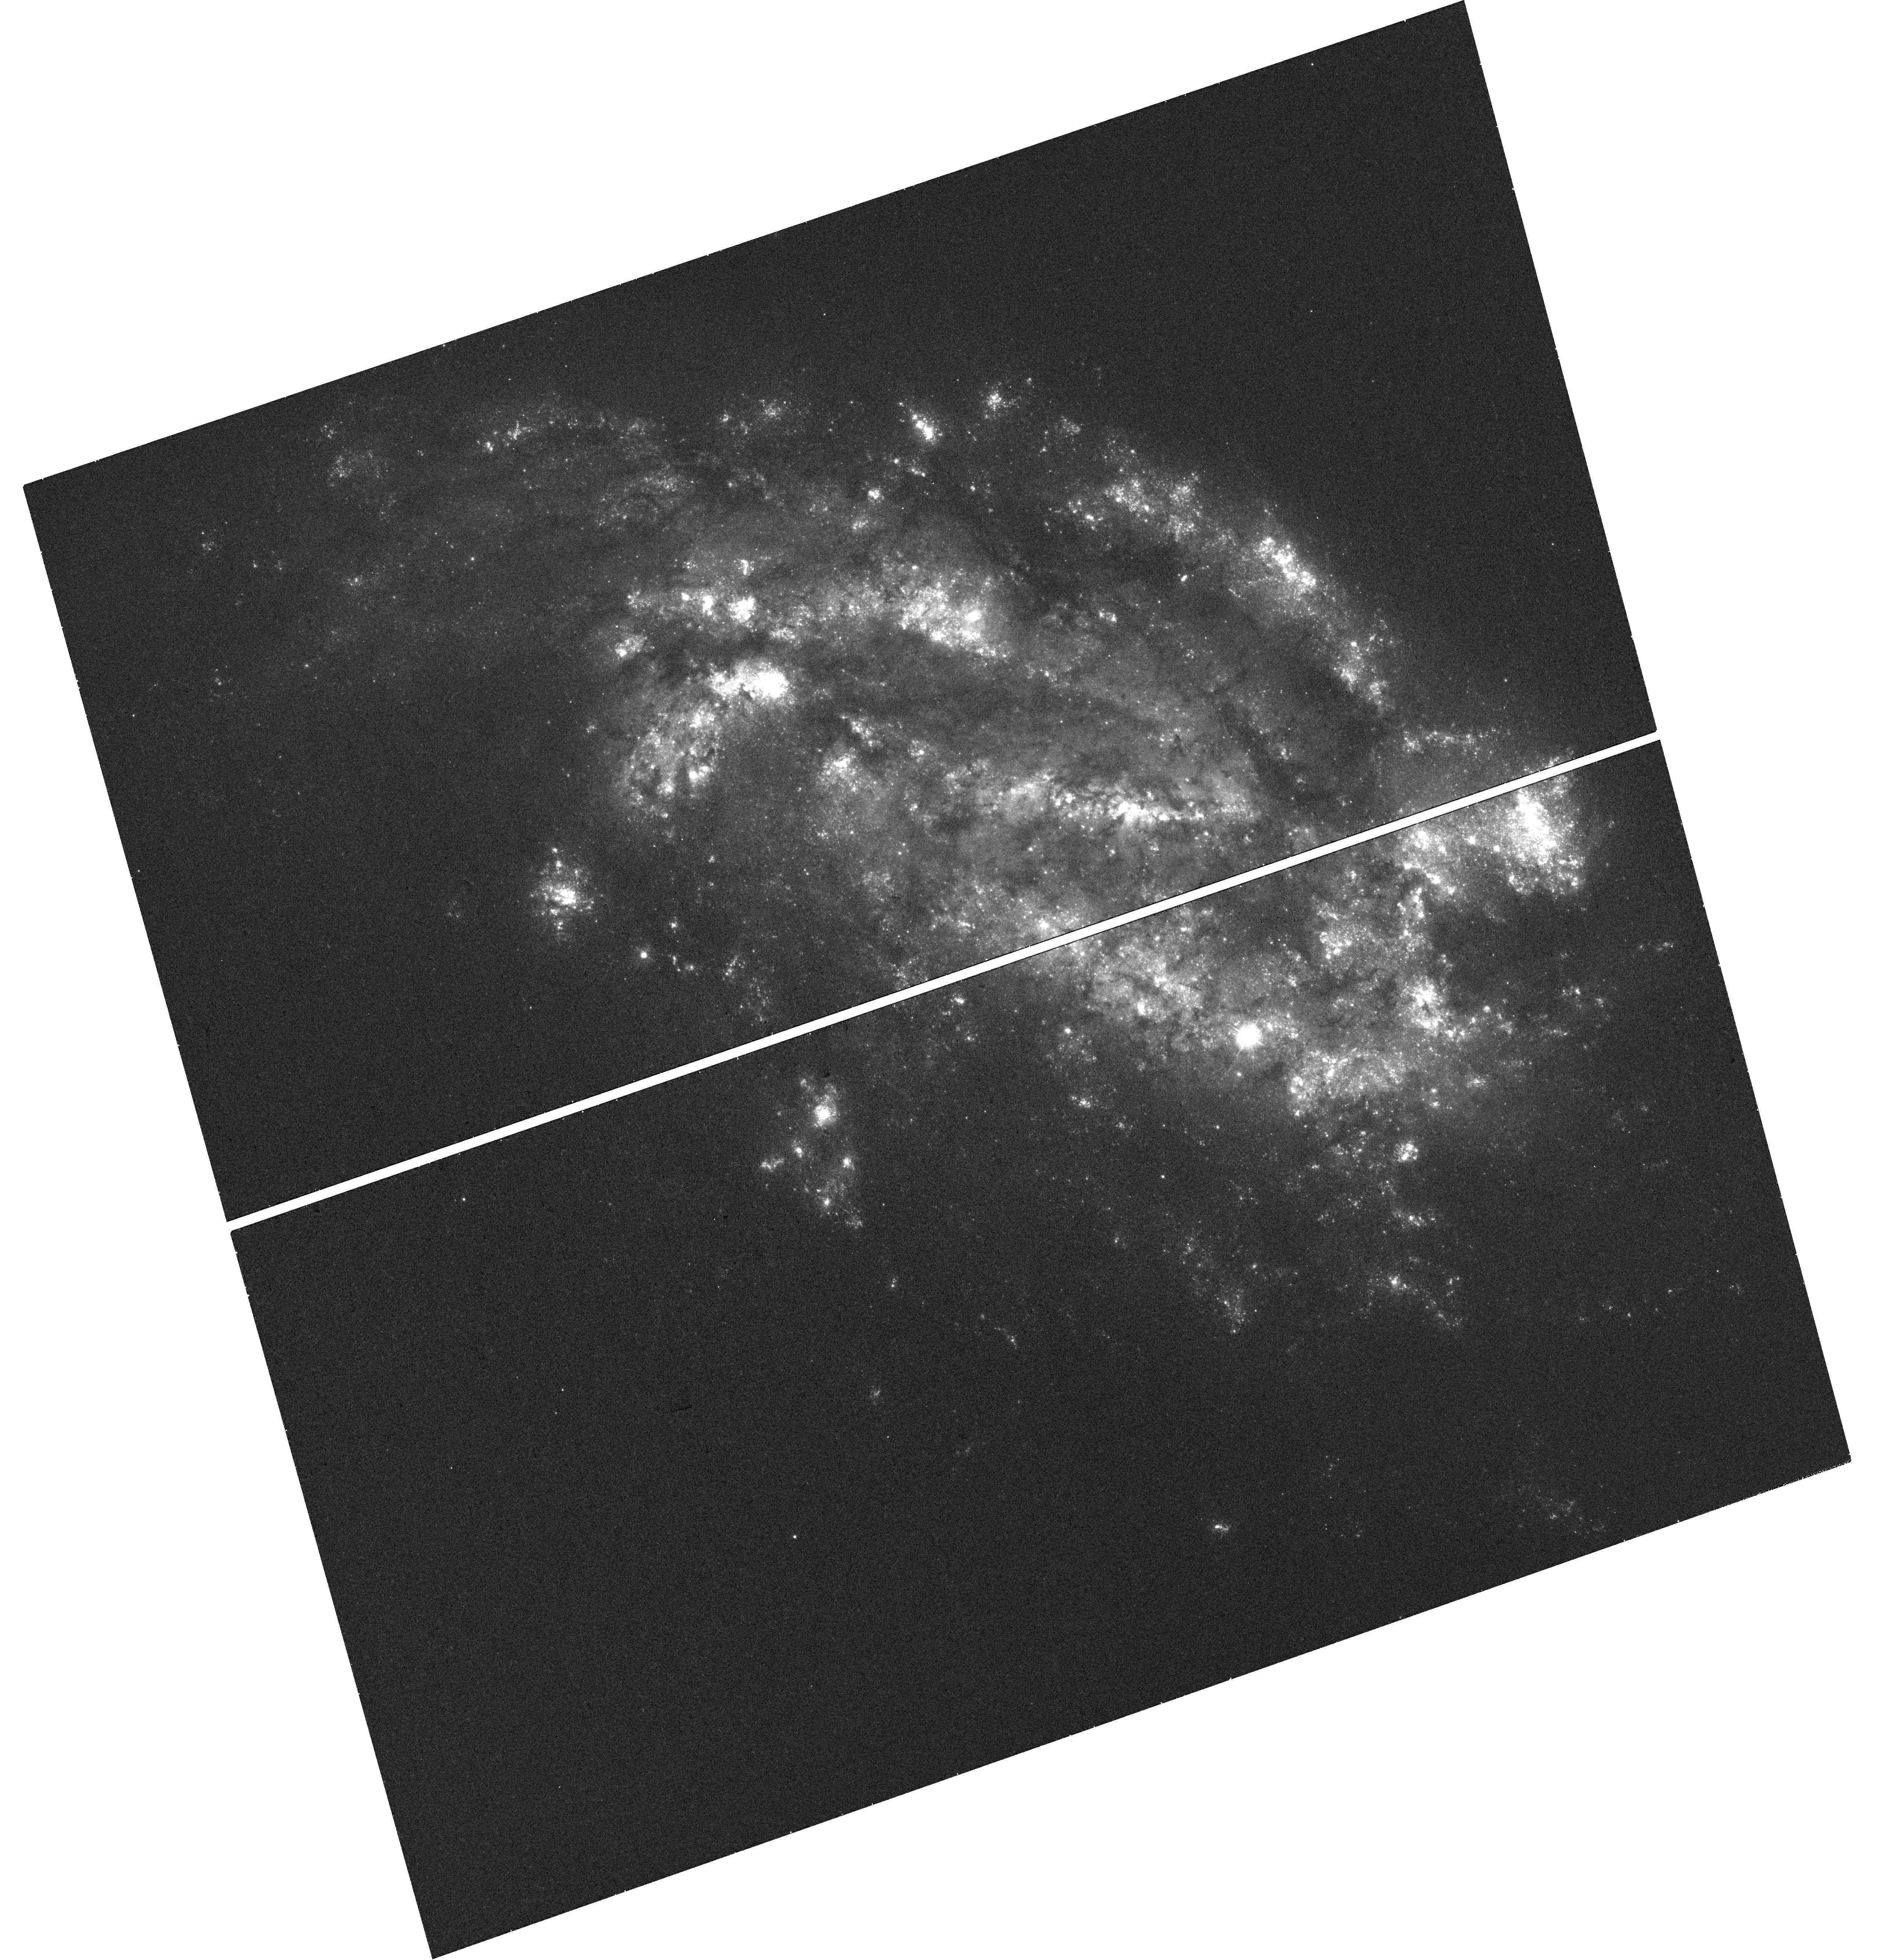
Target: SN-2009IB
Instrument: WFC3/UVIS
Filter: F336W
Exposure: 18 min
Observation ID: hst_14253_01_wfc3_uvis_f336w_icxd01

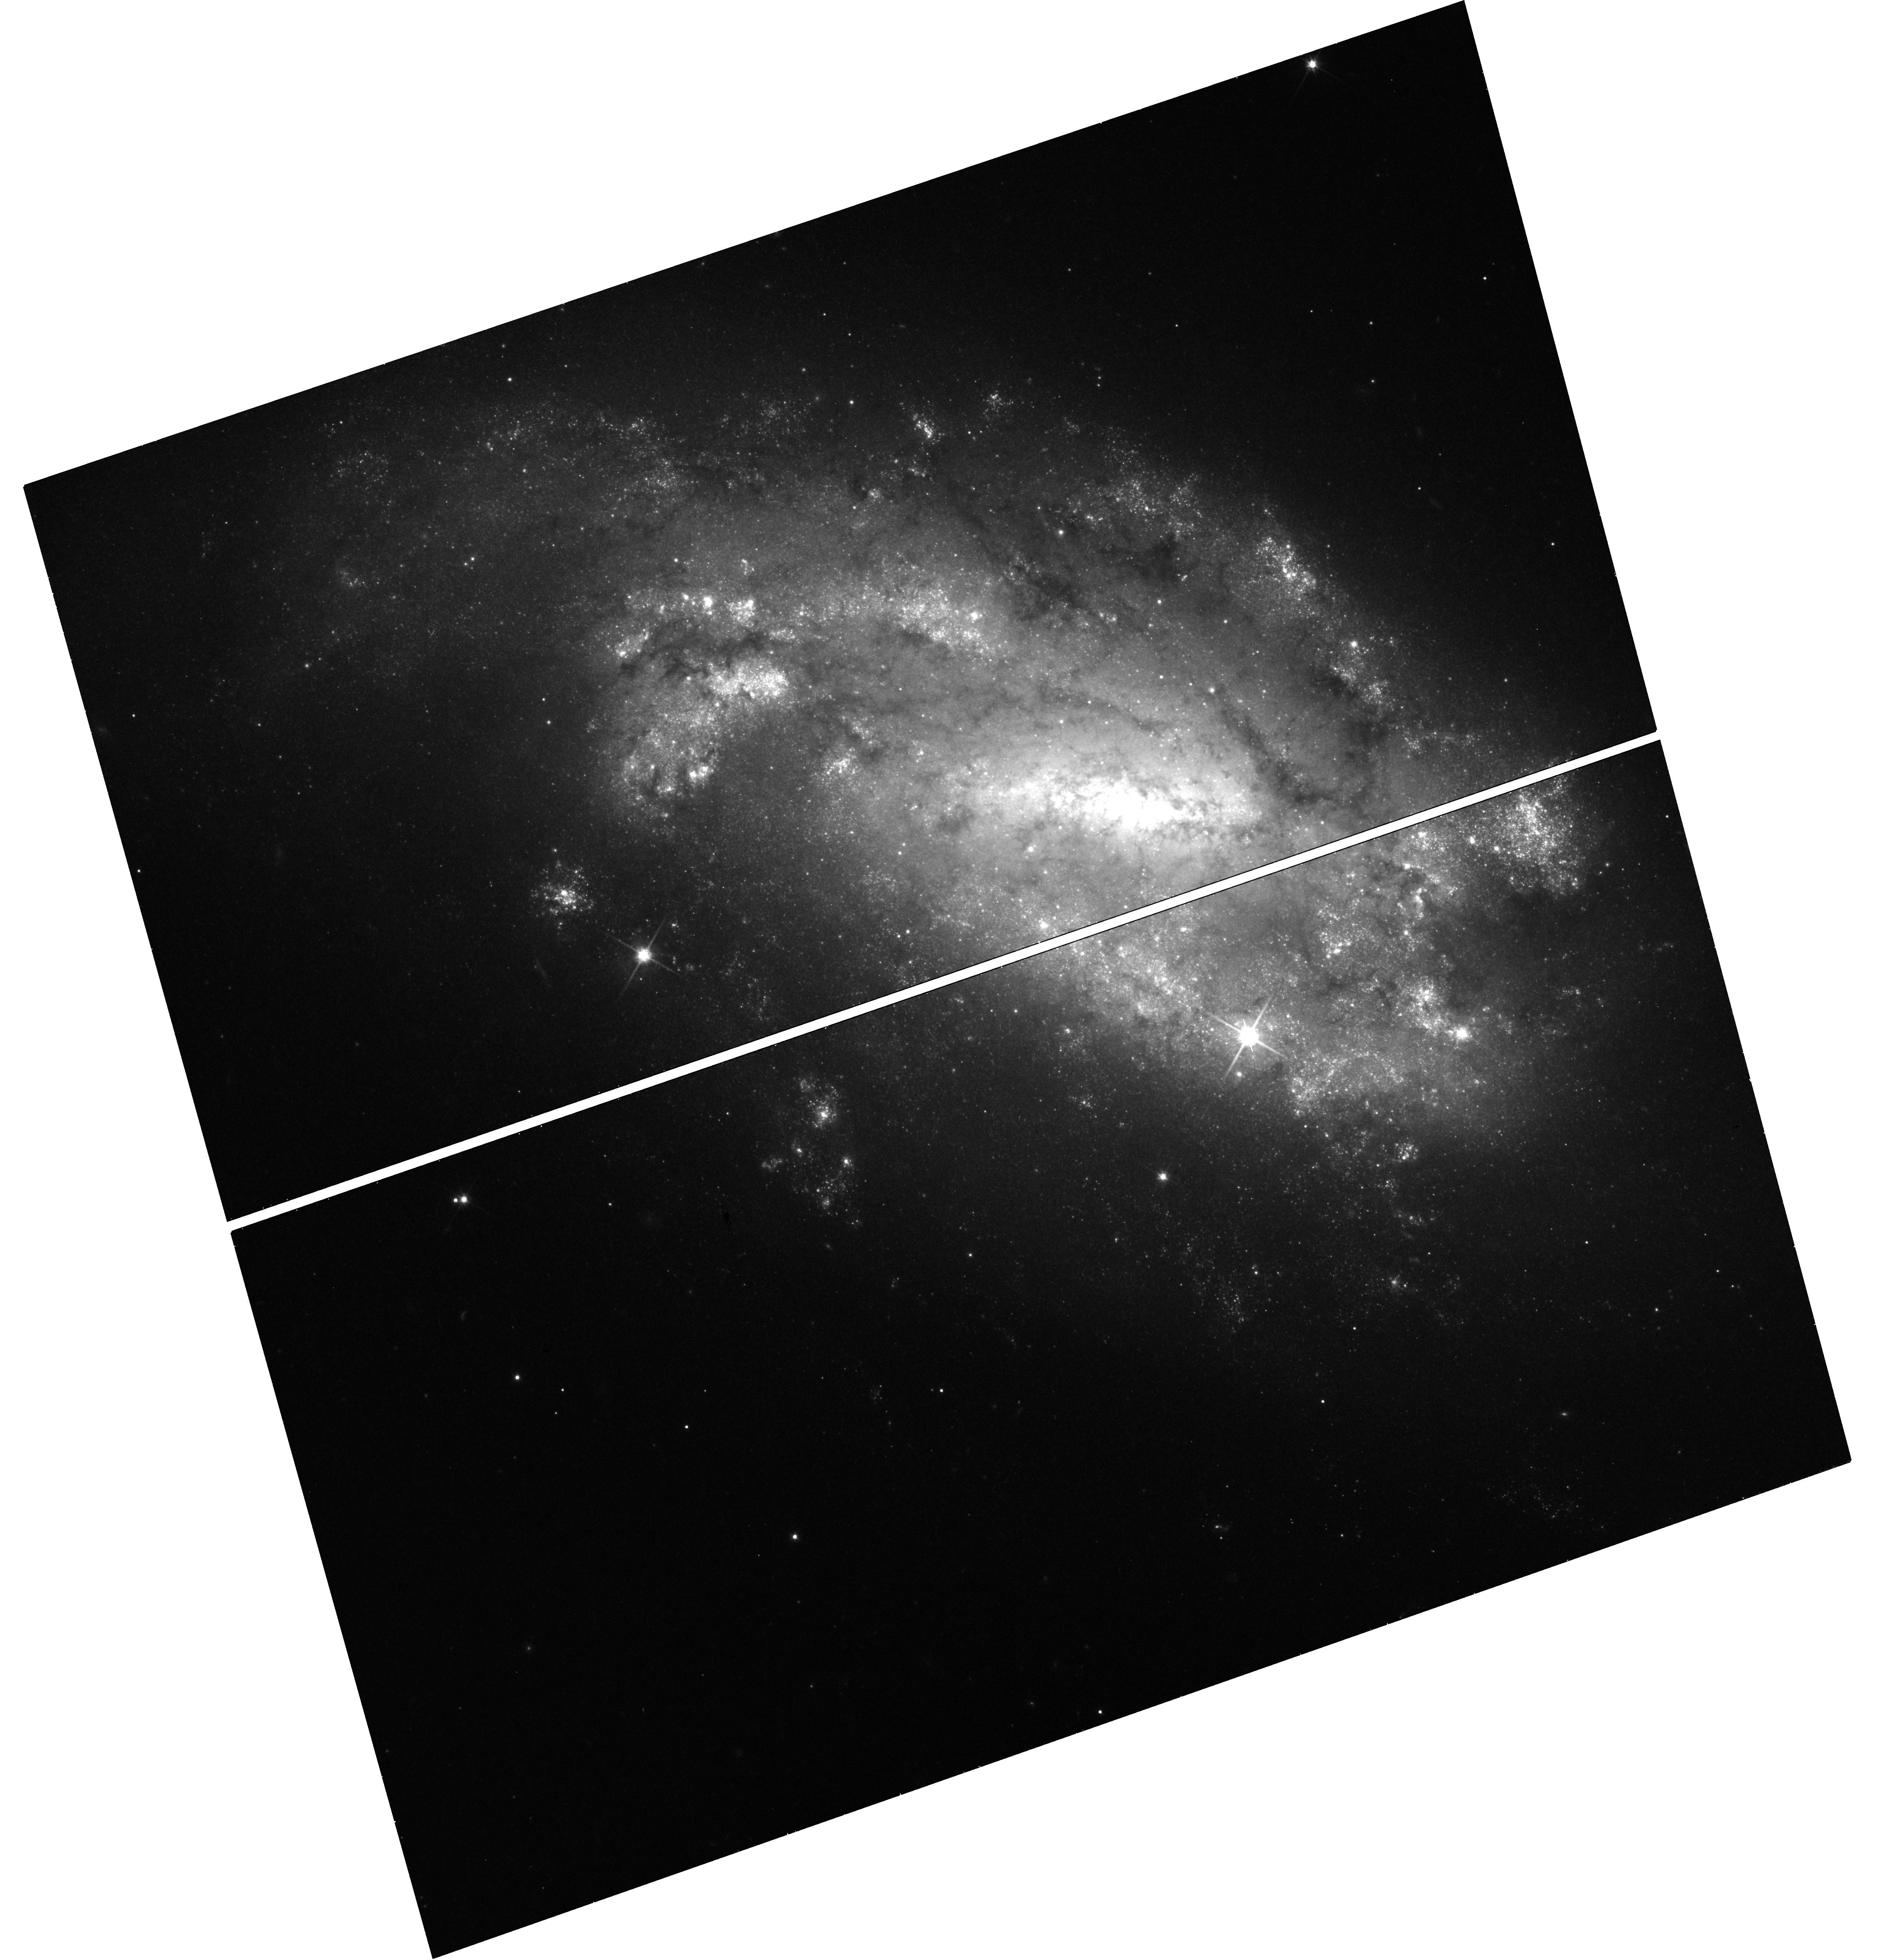
Target: SN-2009IB
Instrument: WFC3/UVIS
Filter: F814W
Exposure: 23 min
Observation ID: hst_14253_01_wfc3_uvis_f814w_icxd01

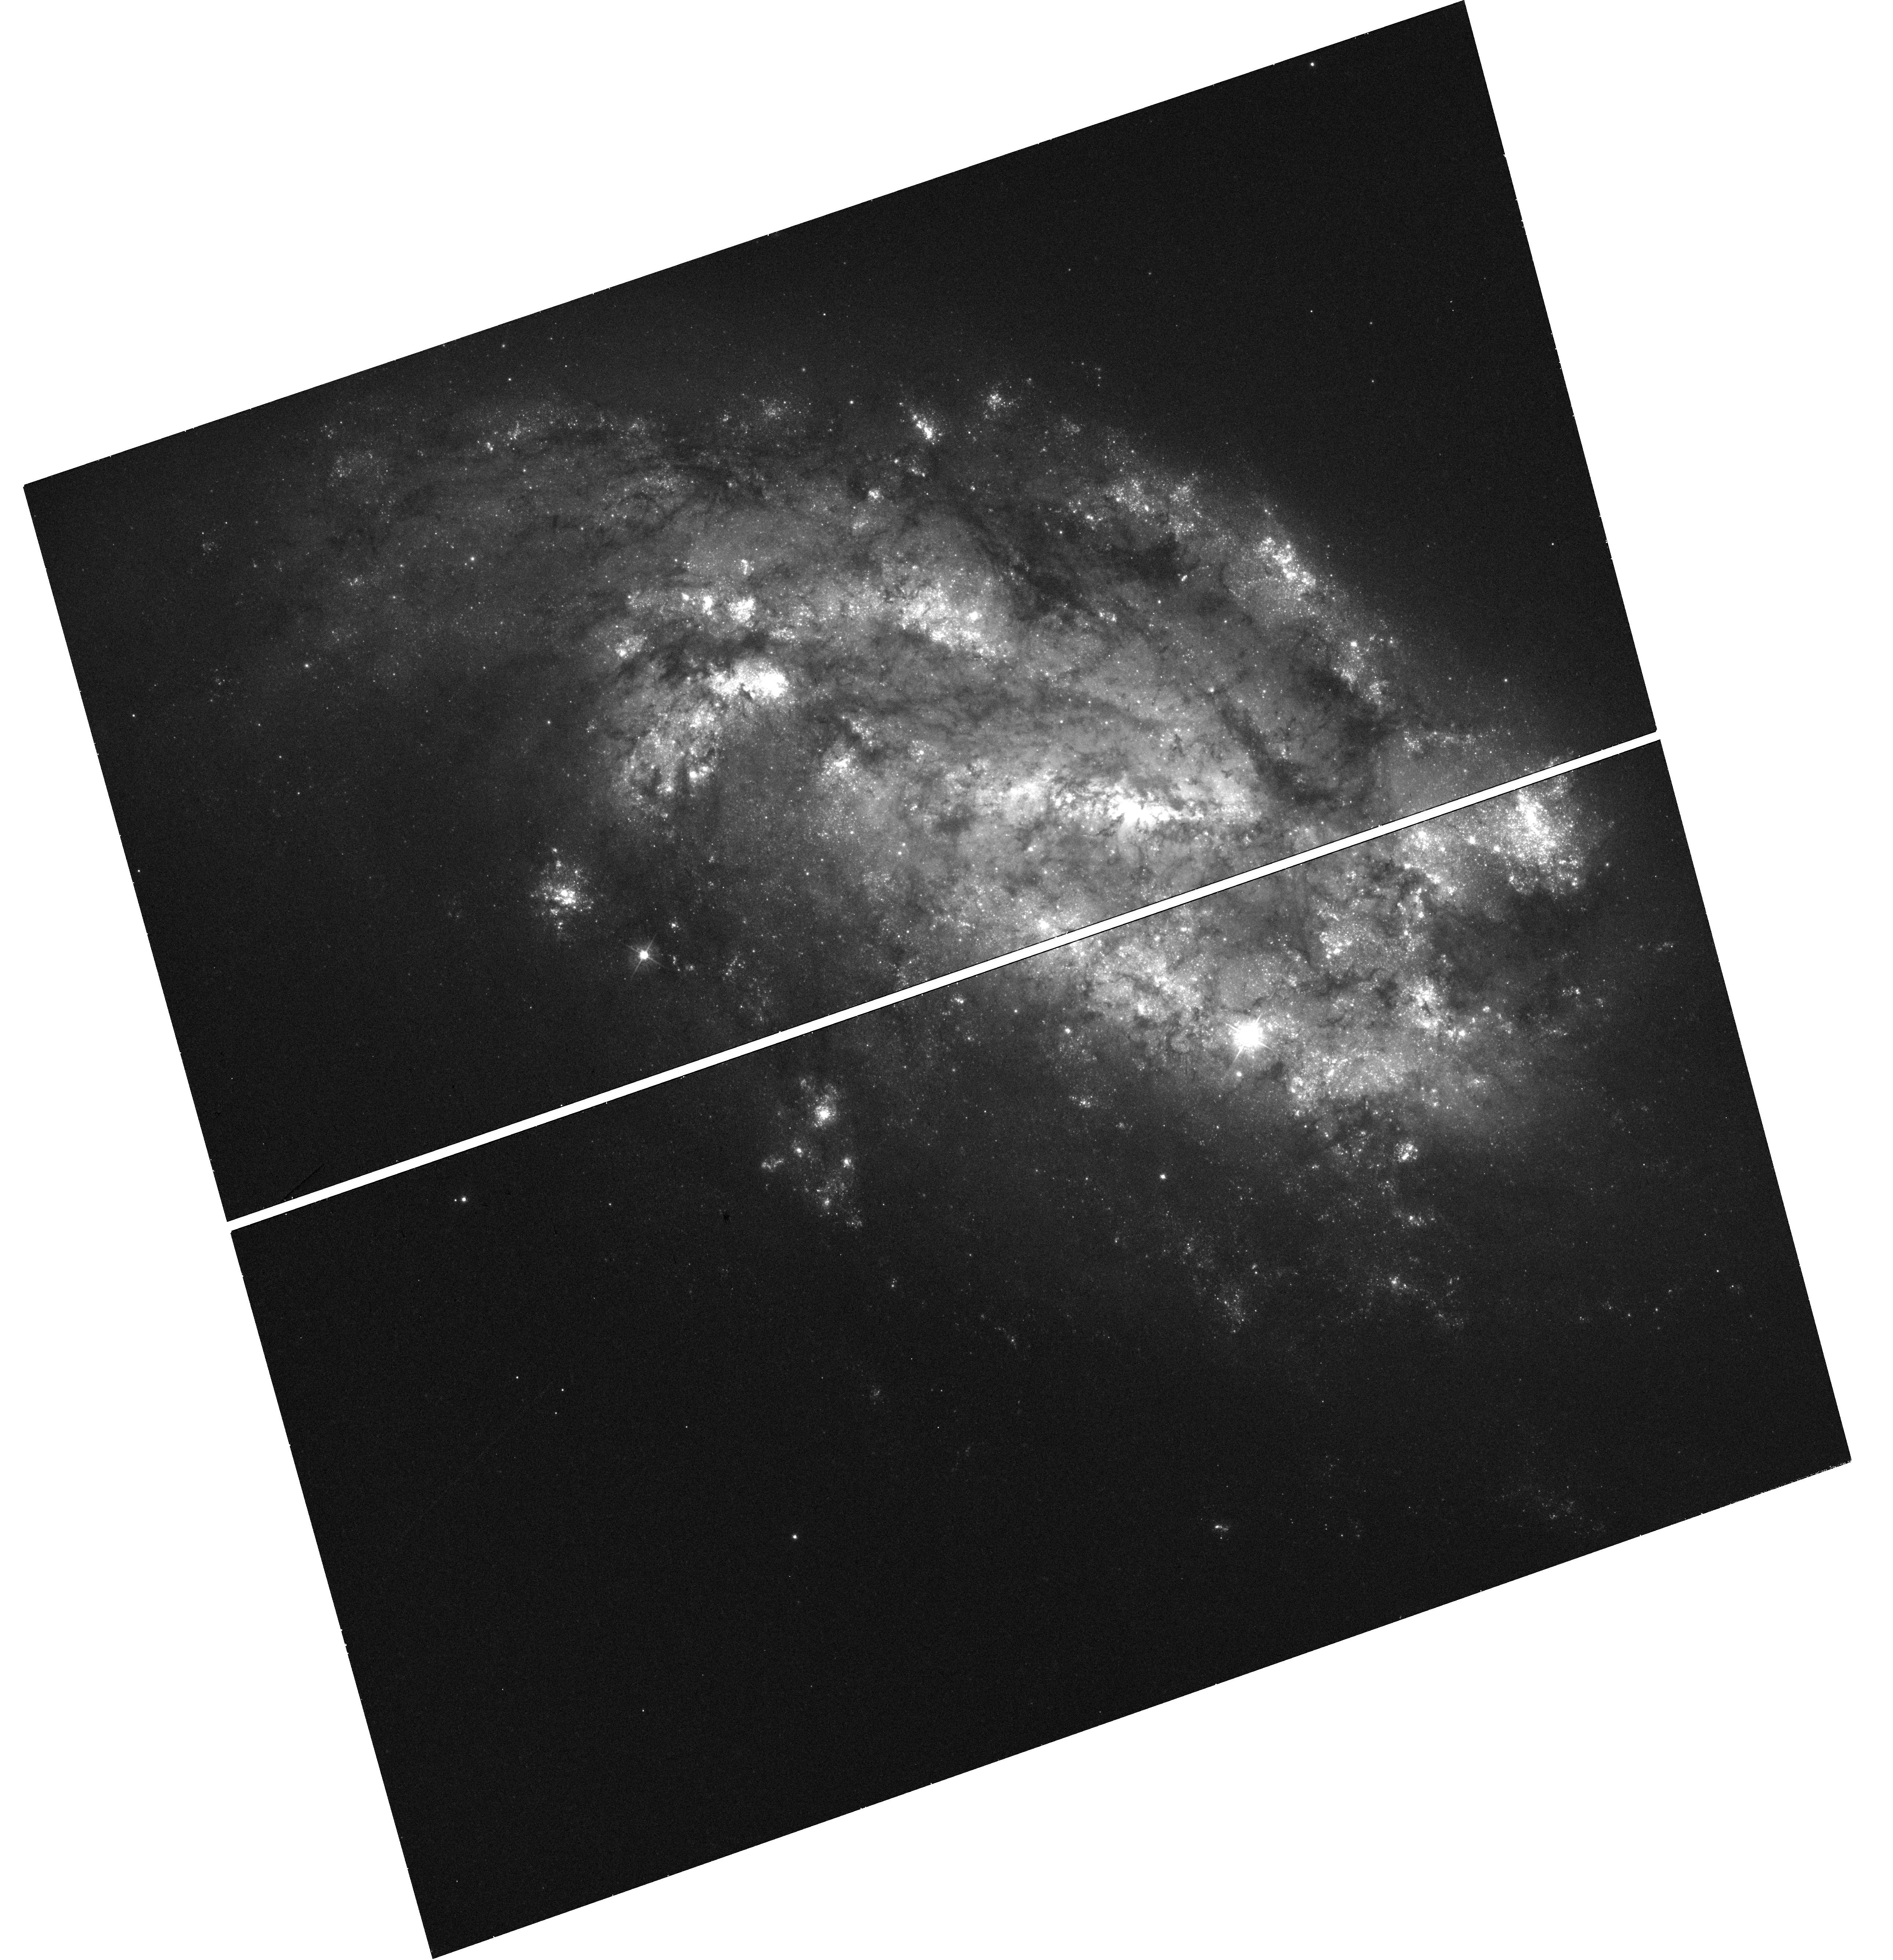
Target: SN-2009IB
Instrument: WFC3/UVIS
Filter: F438W
Exposure: 20 min
Observation ID: hst_14253_01_wfc3_uvis_f438w_icxd01

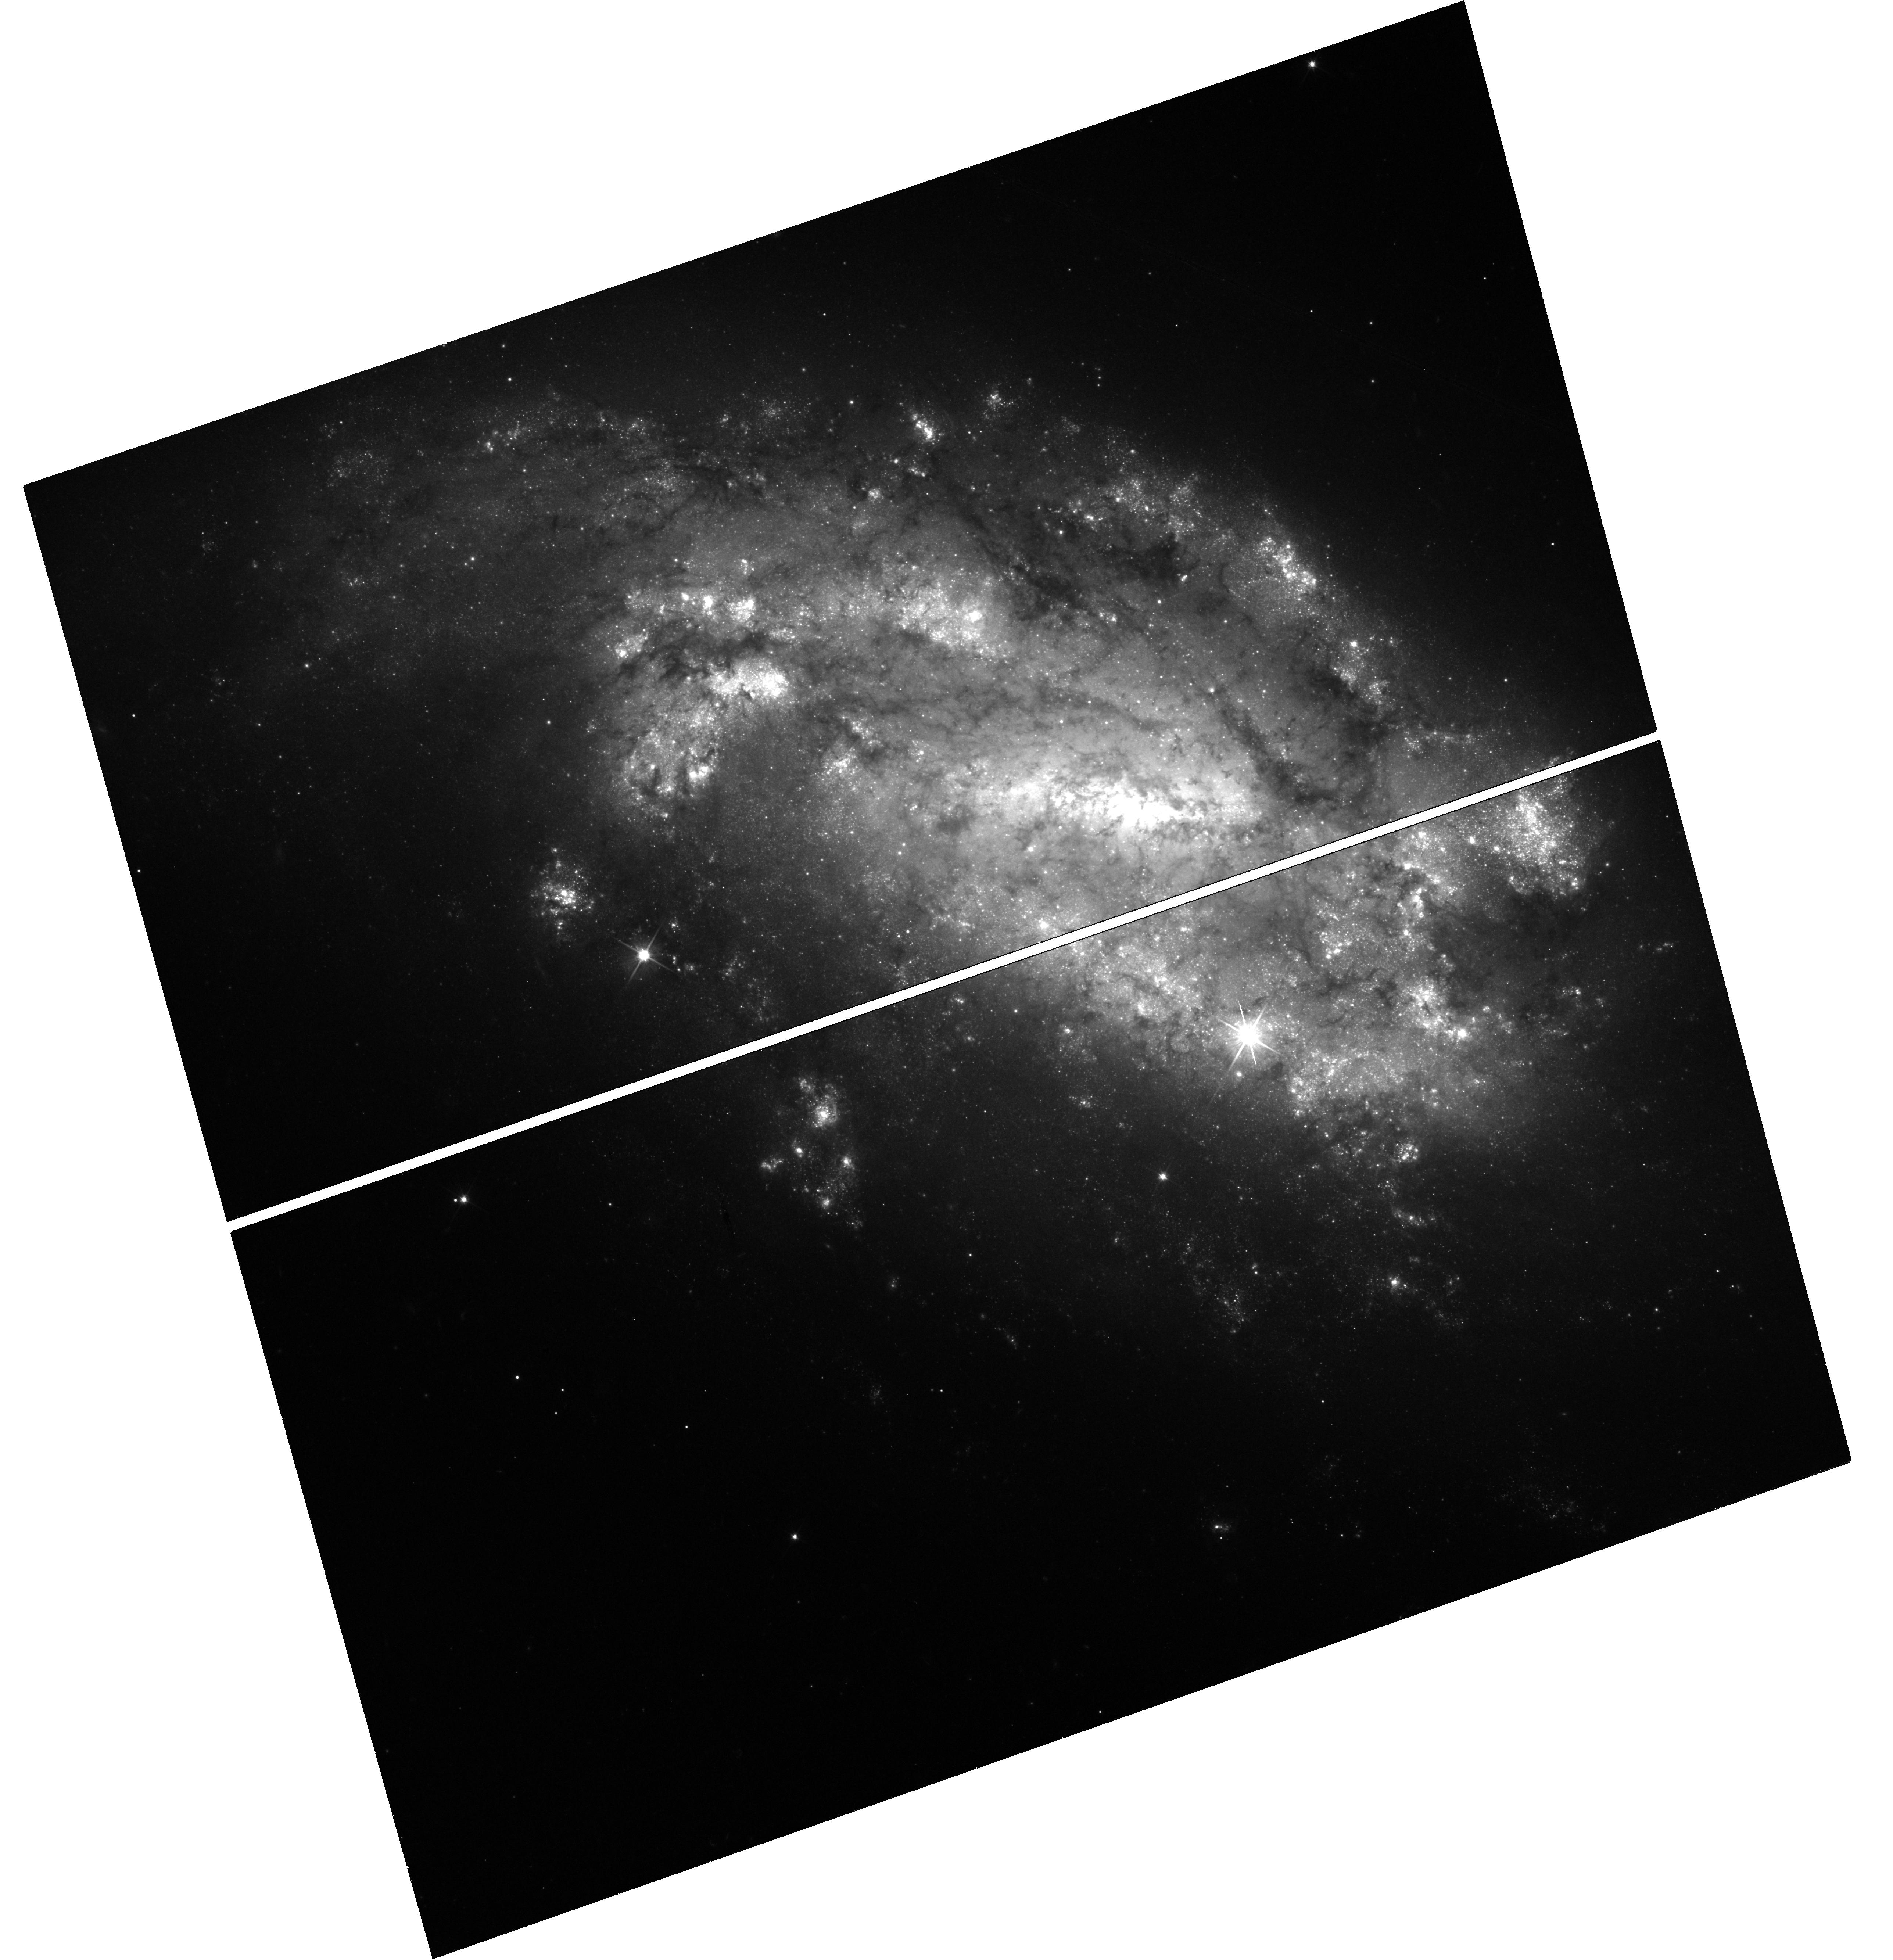
Target: SN-2009IB
Instrument: WFC3/UVIS
Filter: F606W
Exposure: 22 min
Observation ID: hst_14253_01_wfc3_uvis_f606w_icxd01

Verifying the progenitor identification of the type II-P supernova 2009ib (PI: Takats, Katalin)

There have been several examples where archival HST images were used to directly identify the progenitor of a supernova (SN), but only a handful of cases were published, where the identification was confirmed by taking HST imaging after the SN faded. We propose such late time observations to revisit the field of the type II-P SN 2009ib and obtain deep, high resolution images with WFC3 UVIS. In the pre-explosion images a yellow source was visible at the position of the SN, even though so far the progenitors of SNe II-P have been found to be red supergiant stars. There are several scenarios that can explain the detection, including the superposition of multiple sources or a compact cluster. With the proposed observations we will be able to decide among the scenarios, as well as constrain the luminosity and the initial mass of the progenitor and study the immediate environment of the SN.